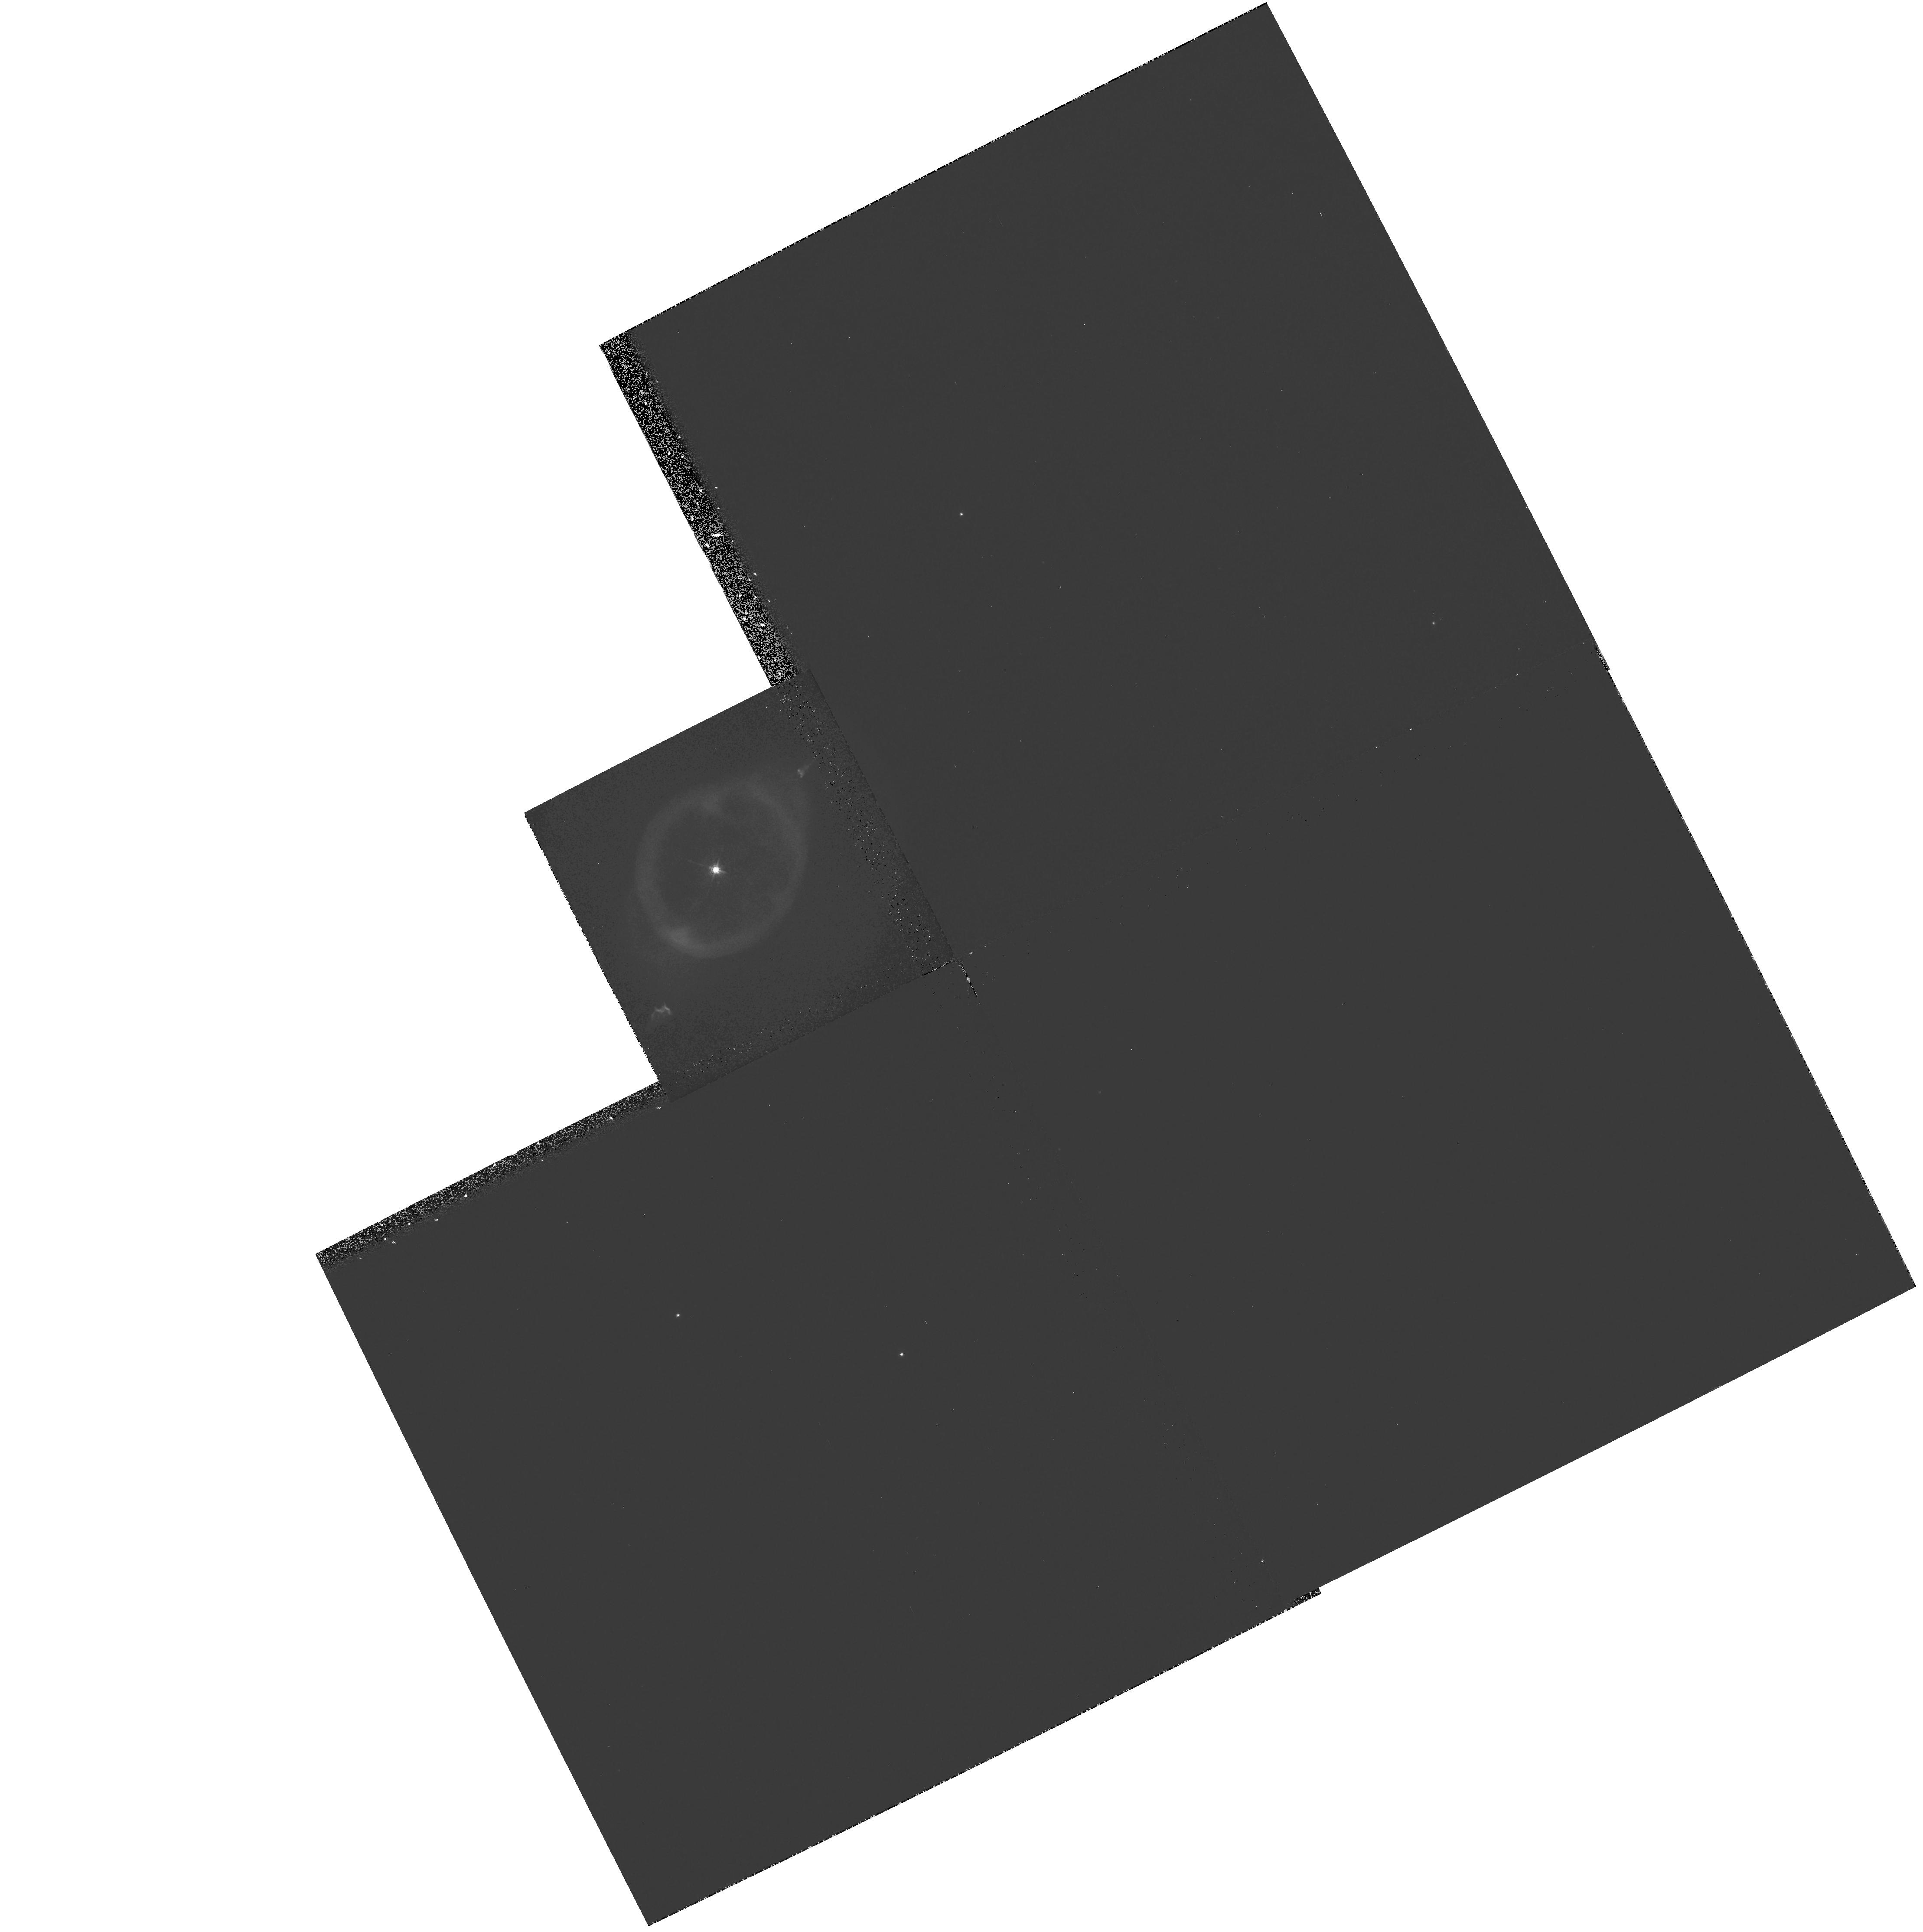
Target: NGC3242-FLIERS
Instrument: WFPC2/PC
Filter: F631N
Exposure: 18 min
Observation ID: hst_6117_01_wfpc2_pc_f631n_u32e01

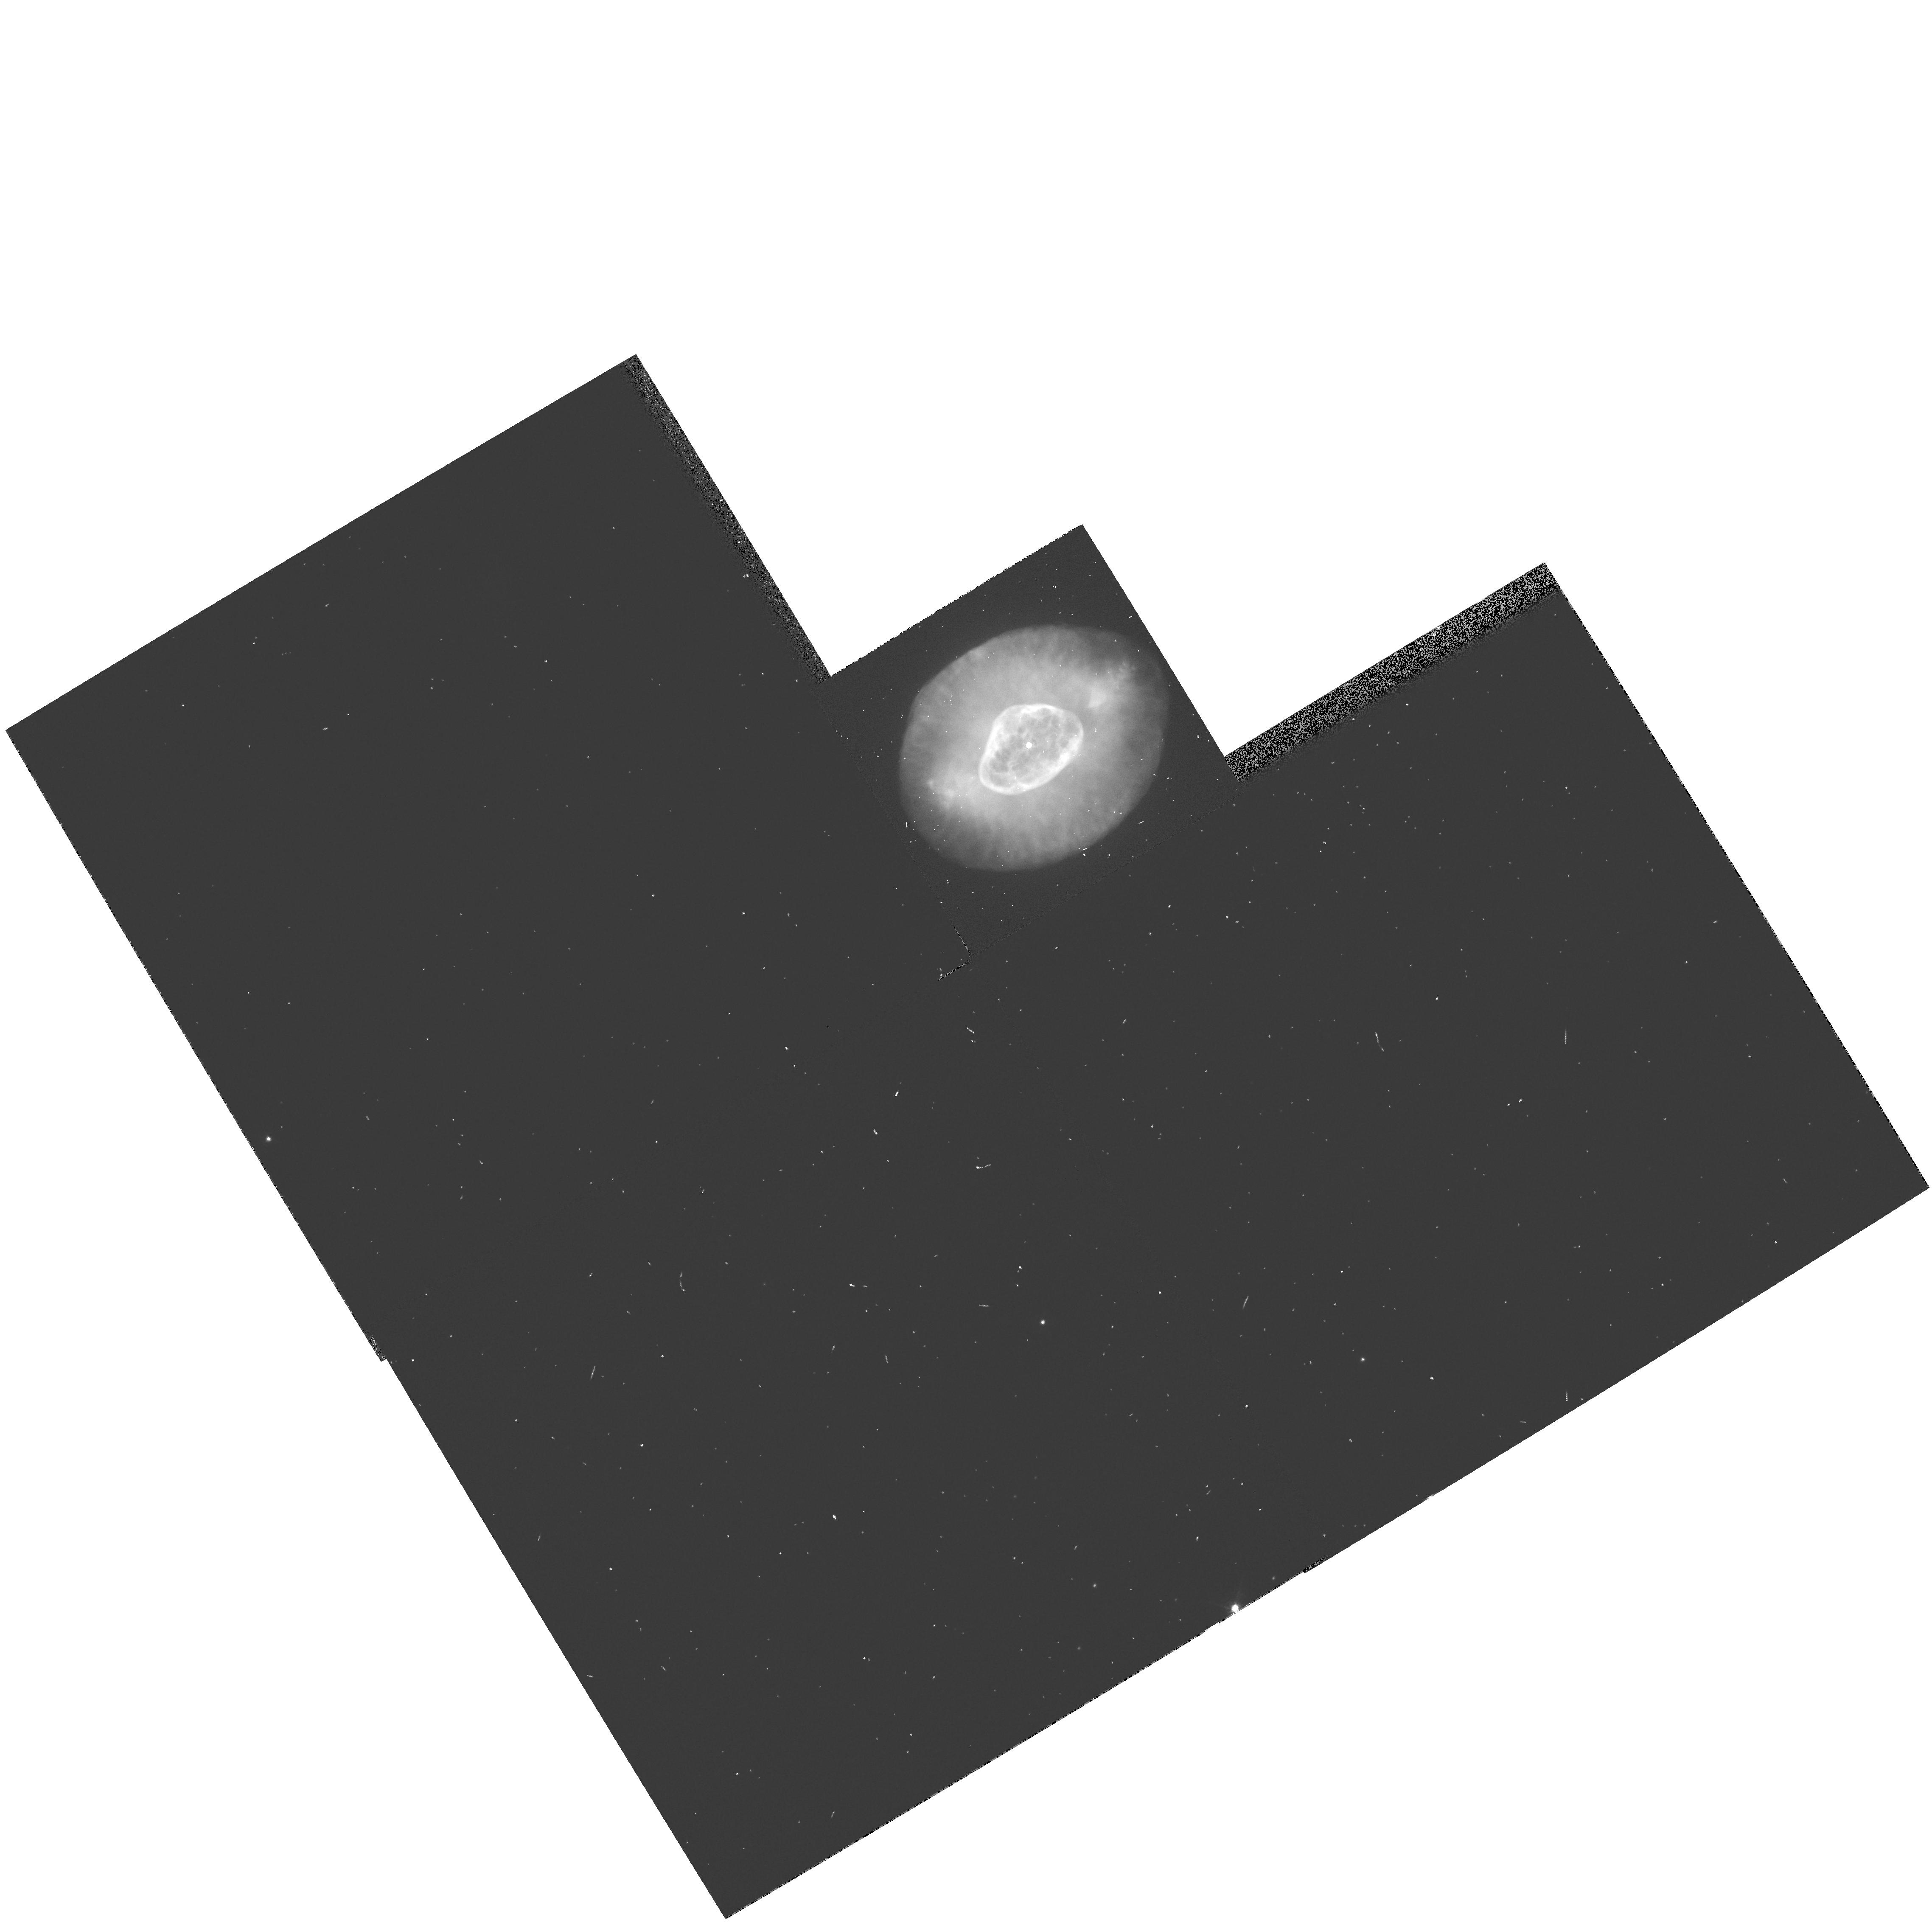
Target: NGC6826-FLIERS
Instrument: WFPC2/PC
Filter: F656N
Exposure: 2 min
Observation ID: hst_6117_02_wfpc2_pc_f656n_u32e02

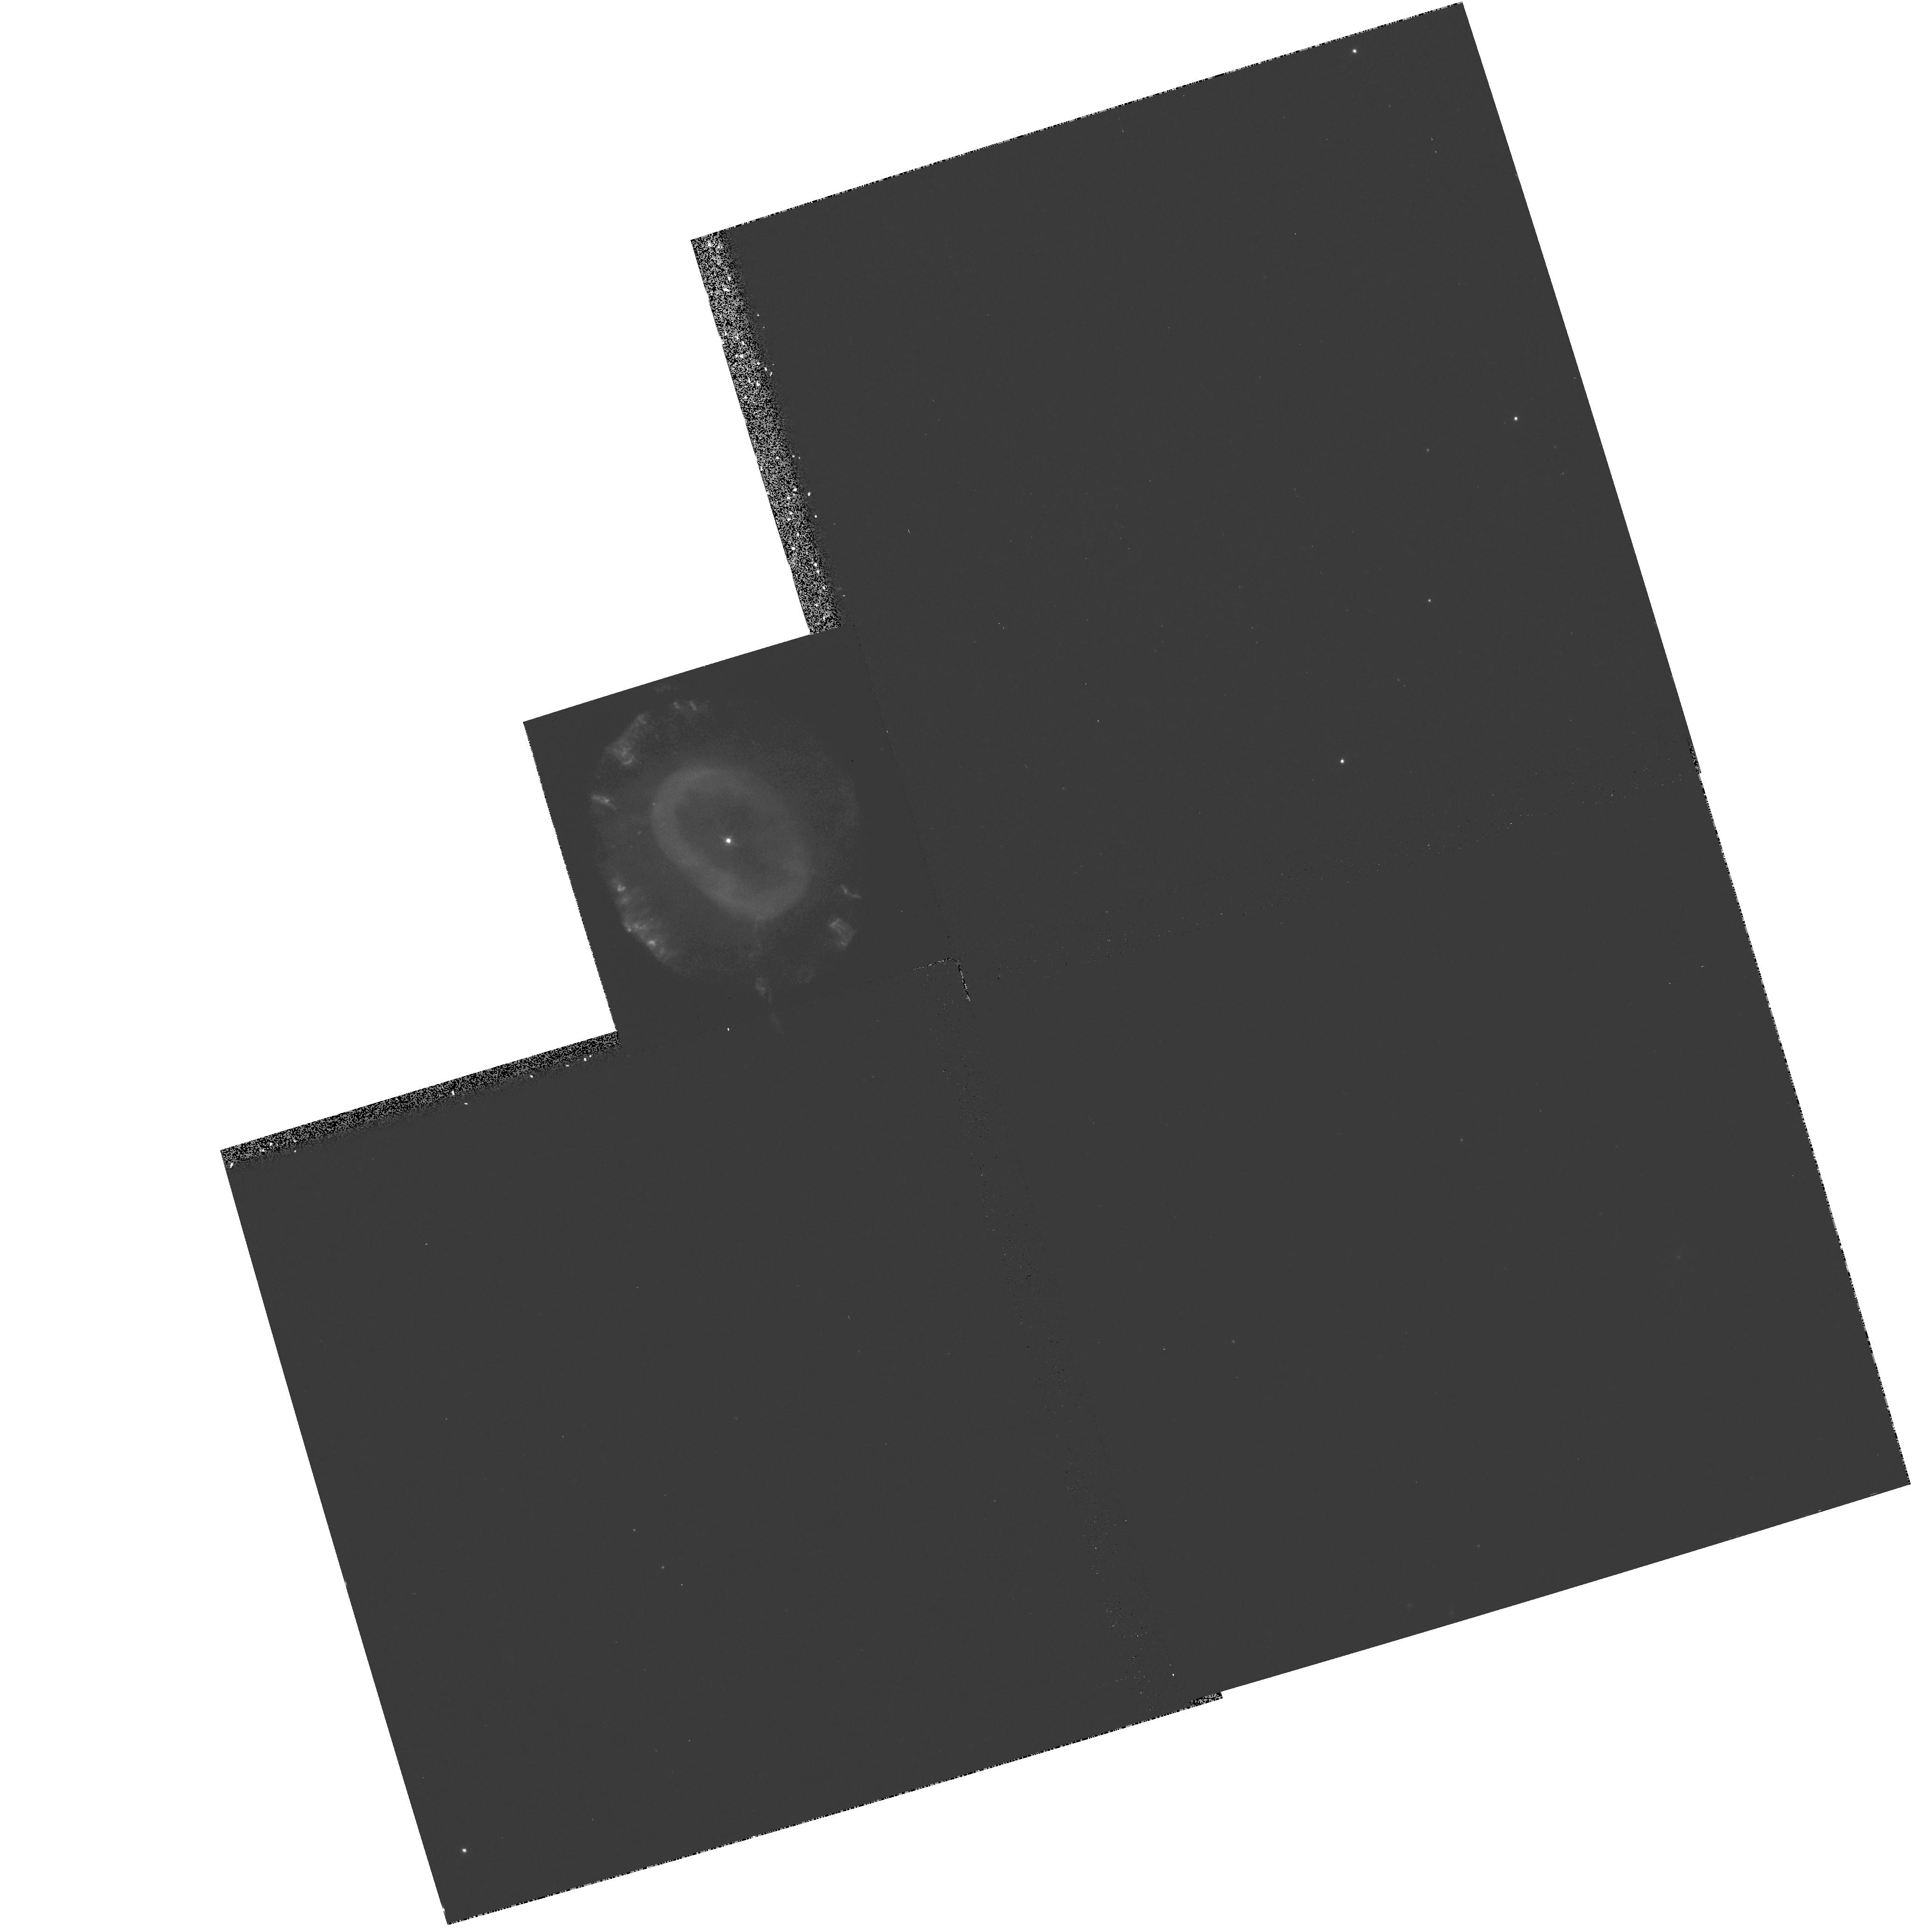
Target: NGC7662-FLIERS
Instrument: WFPC2/PC
Filter: F673N
Exposure: 18 min
Observation ID: hst_6117_04_wfpc2_pc_f673n_u32e04

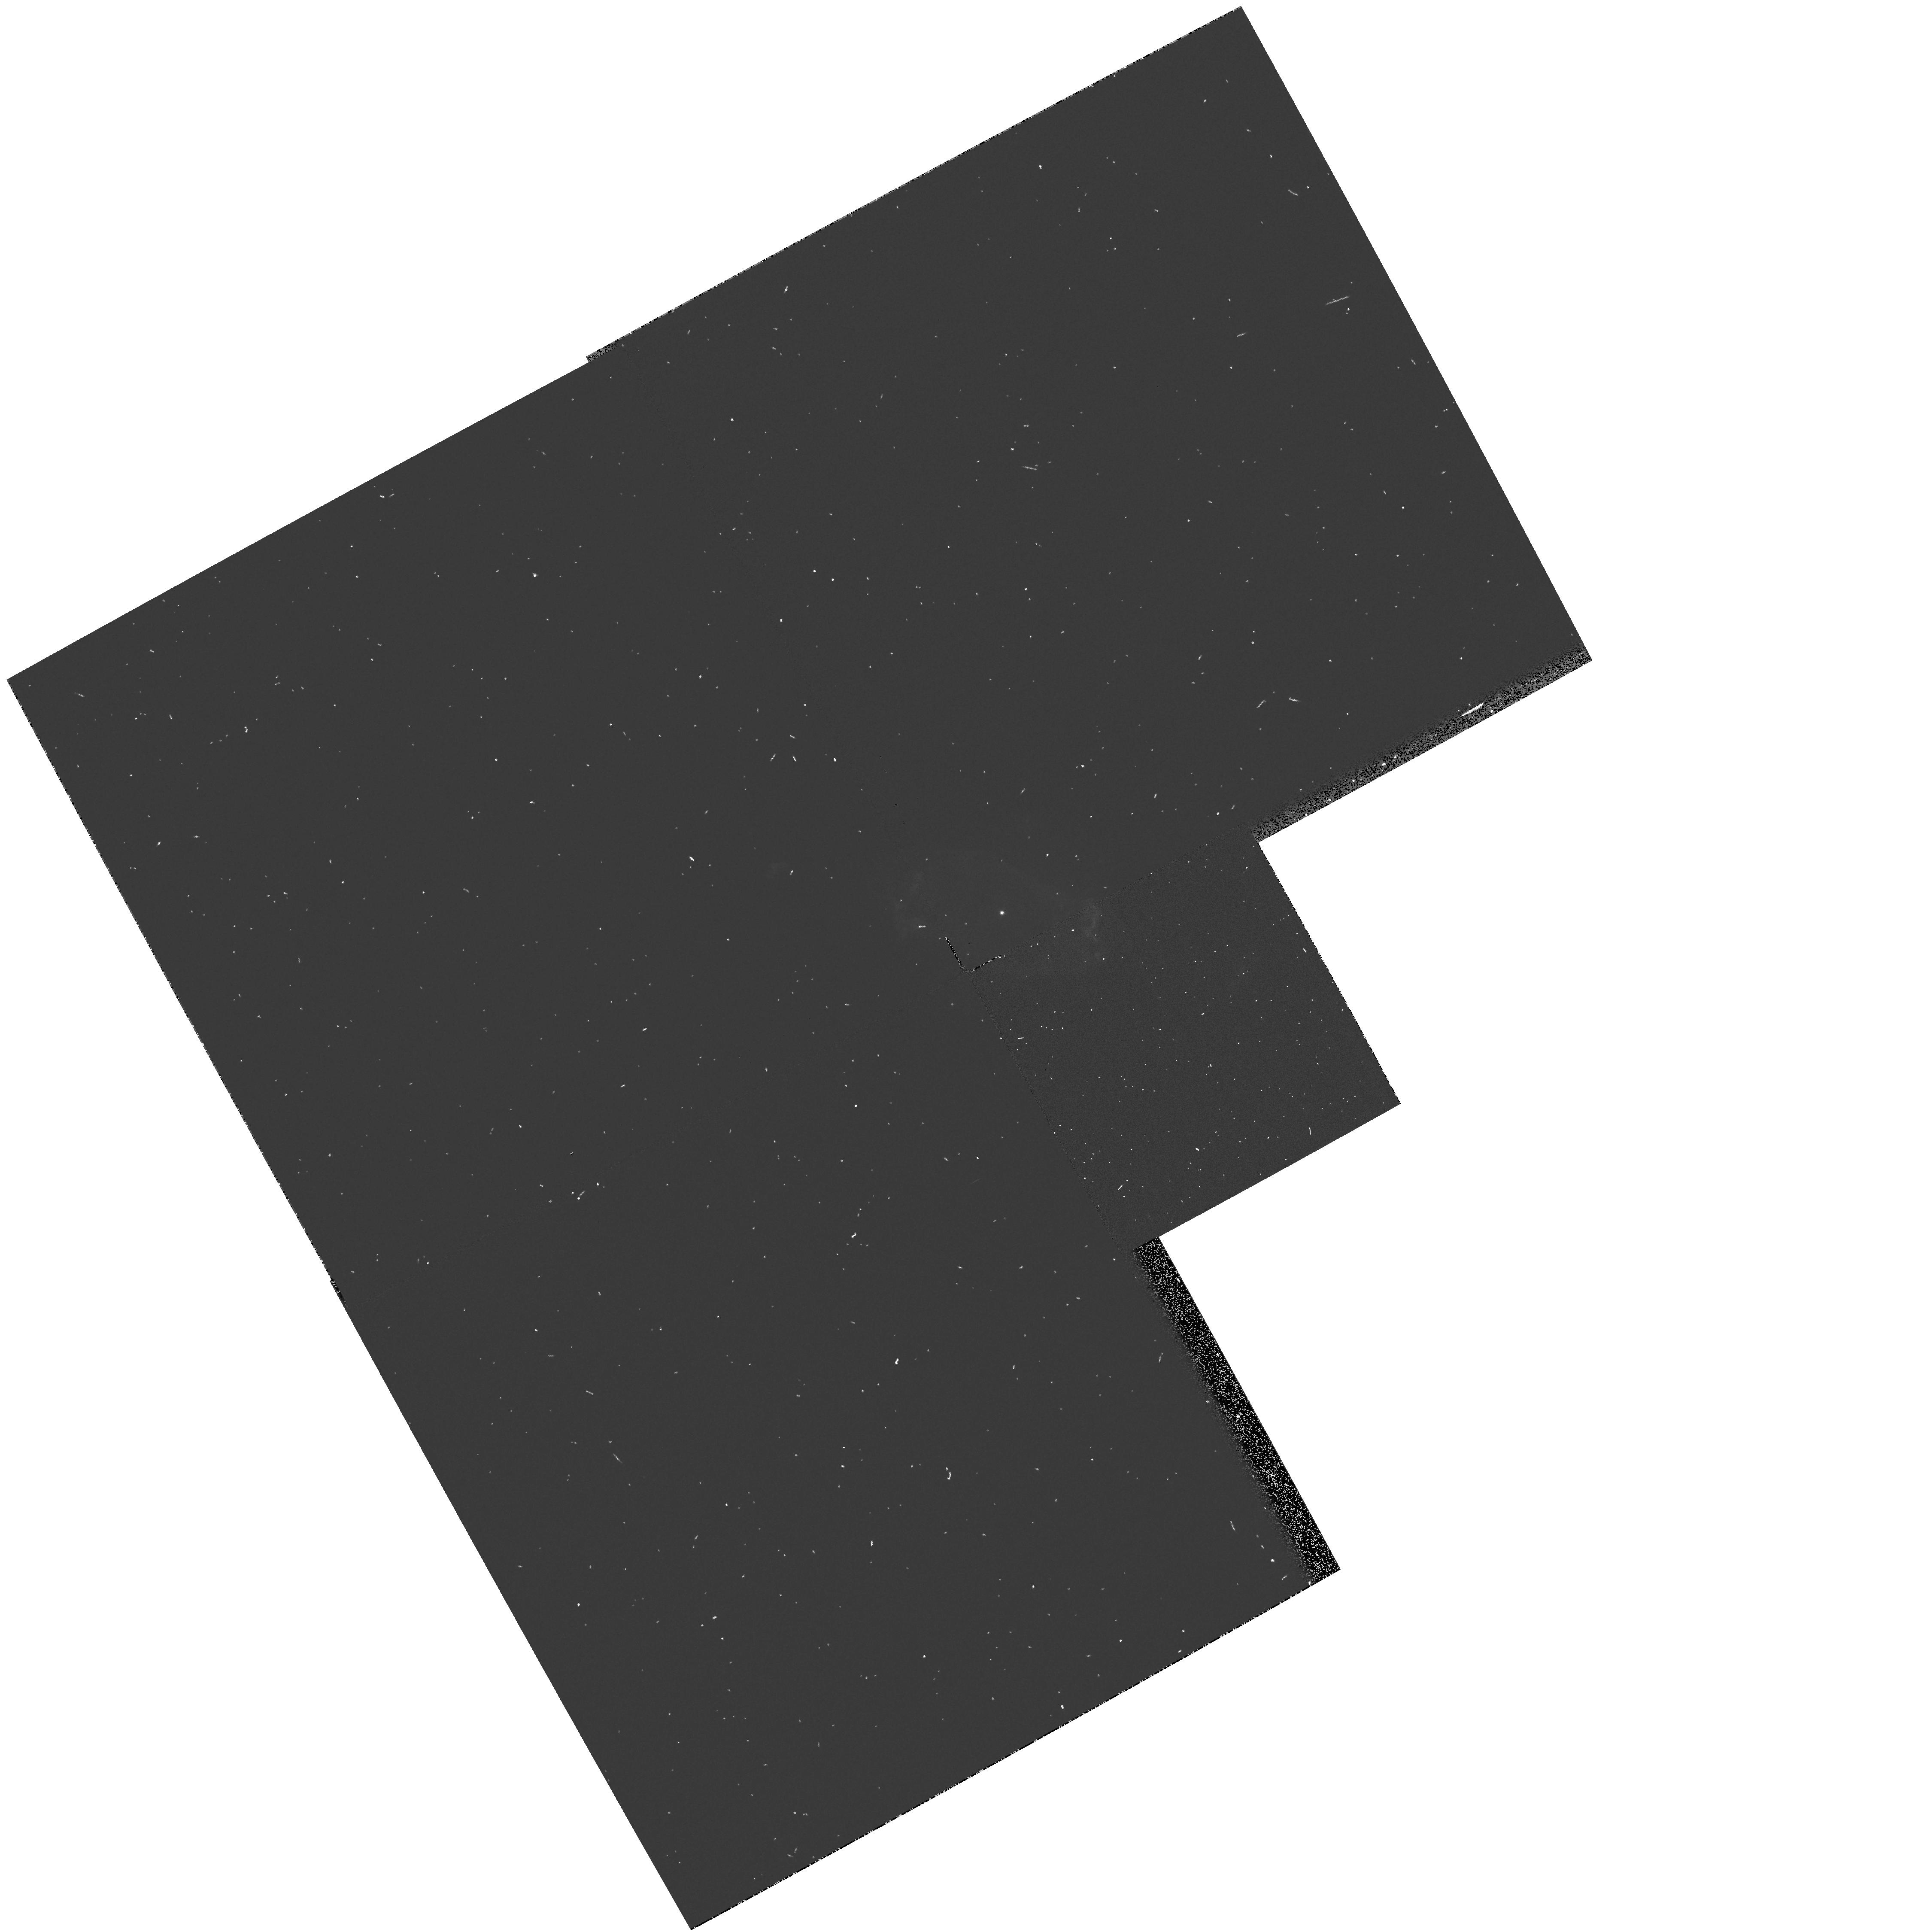
Target: NGC7009-FLIERS
Instrument: WFPC2/PC
Filter: F375N
Exposure: 3 min
Observation ID: hst_6117_03_wfpc2_pc_f375n_u32e03

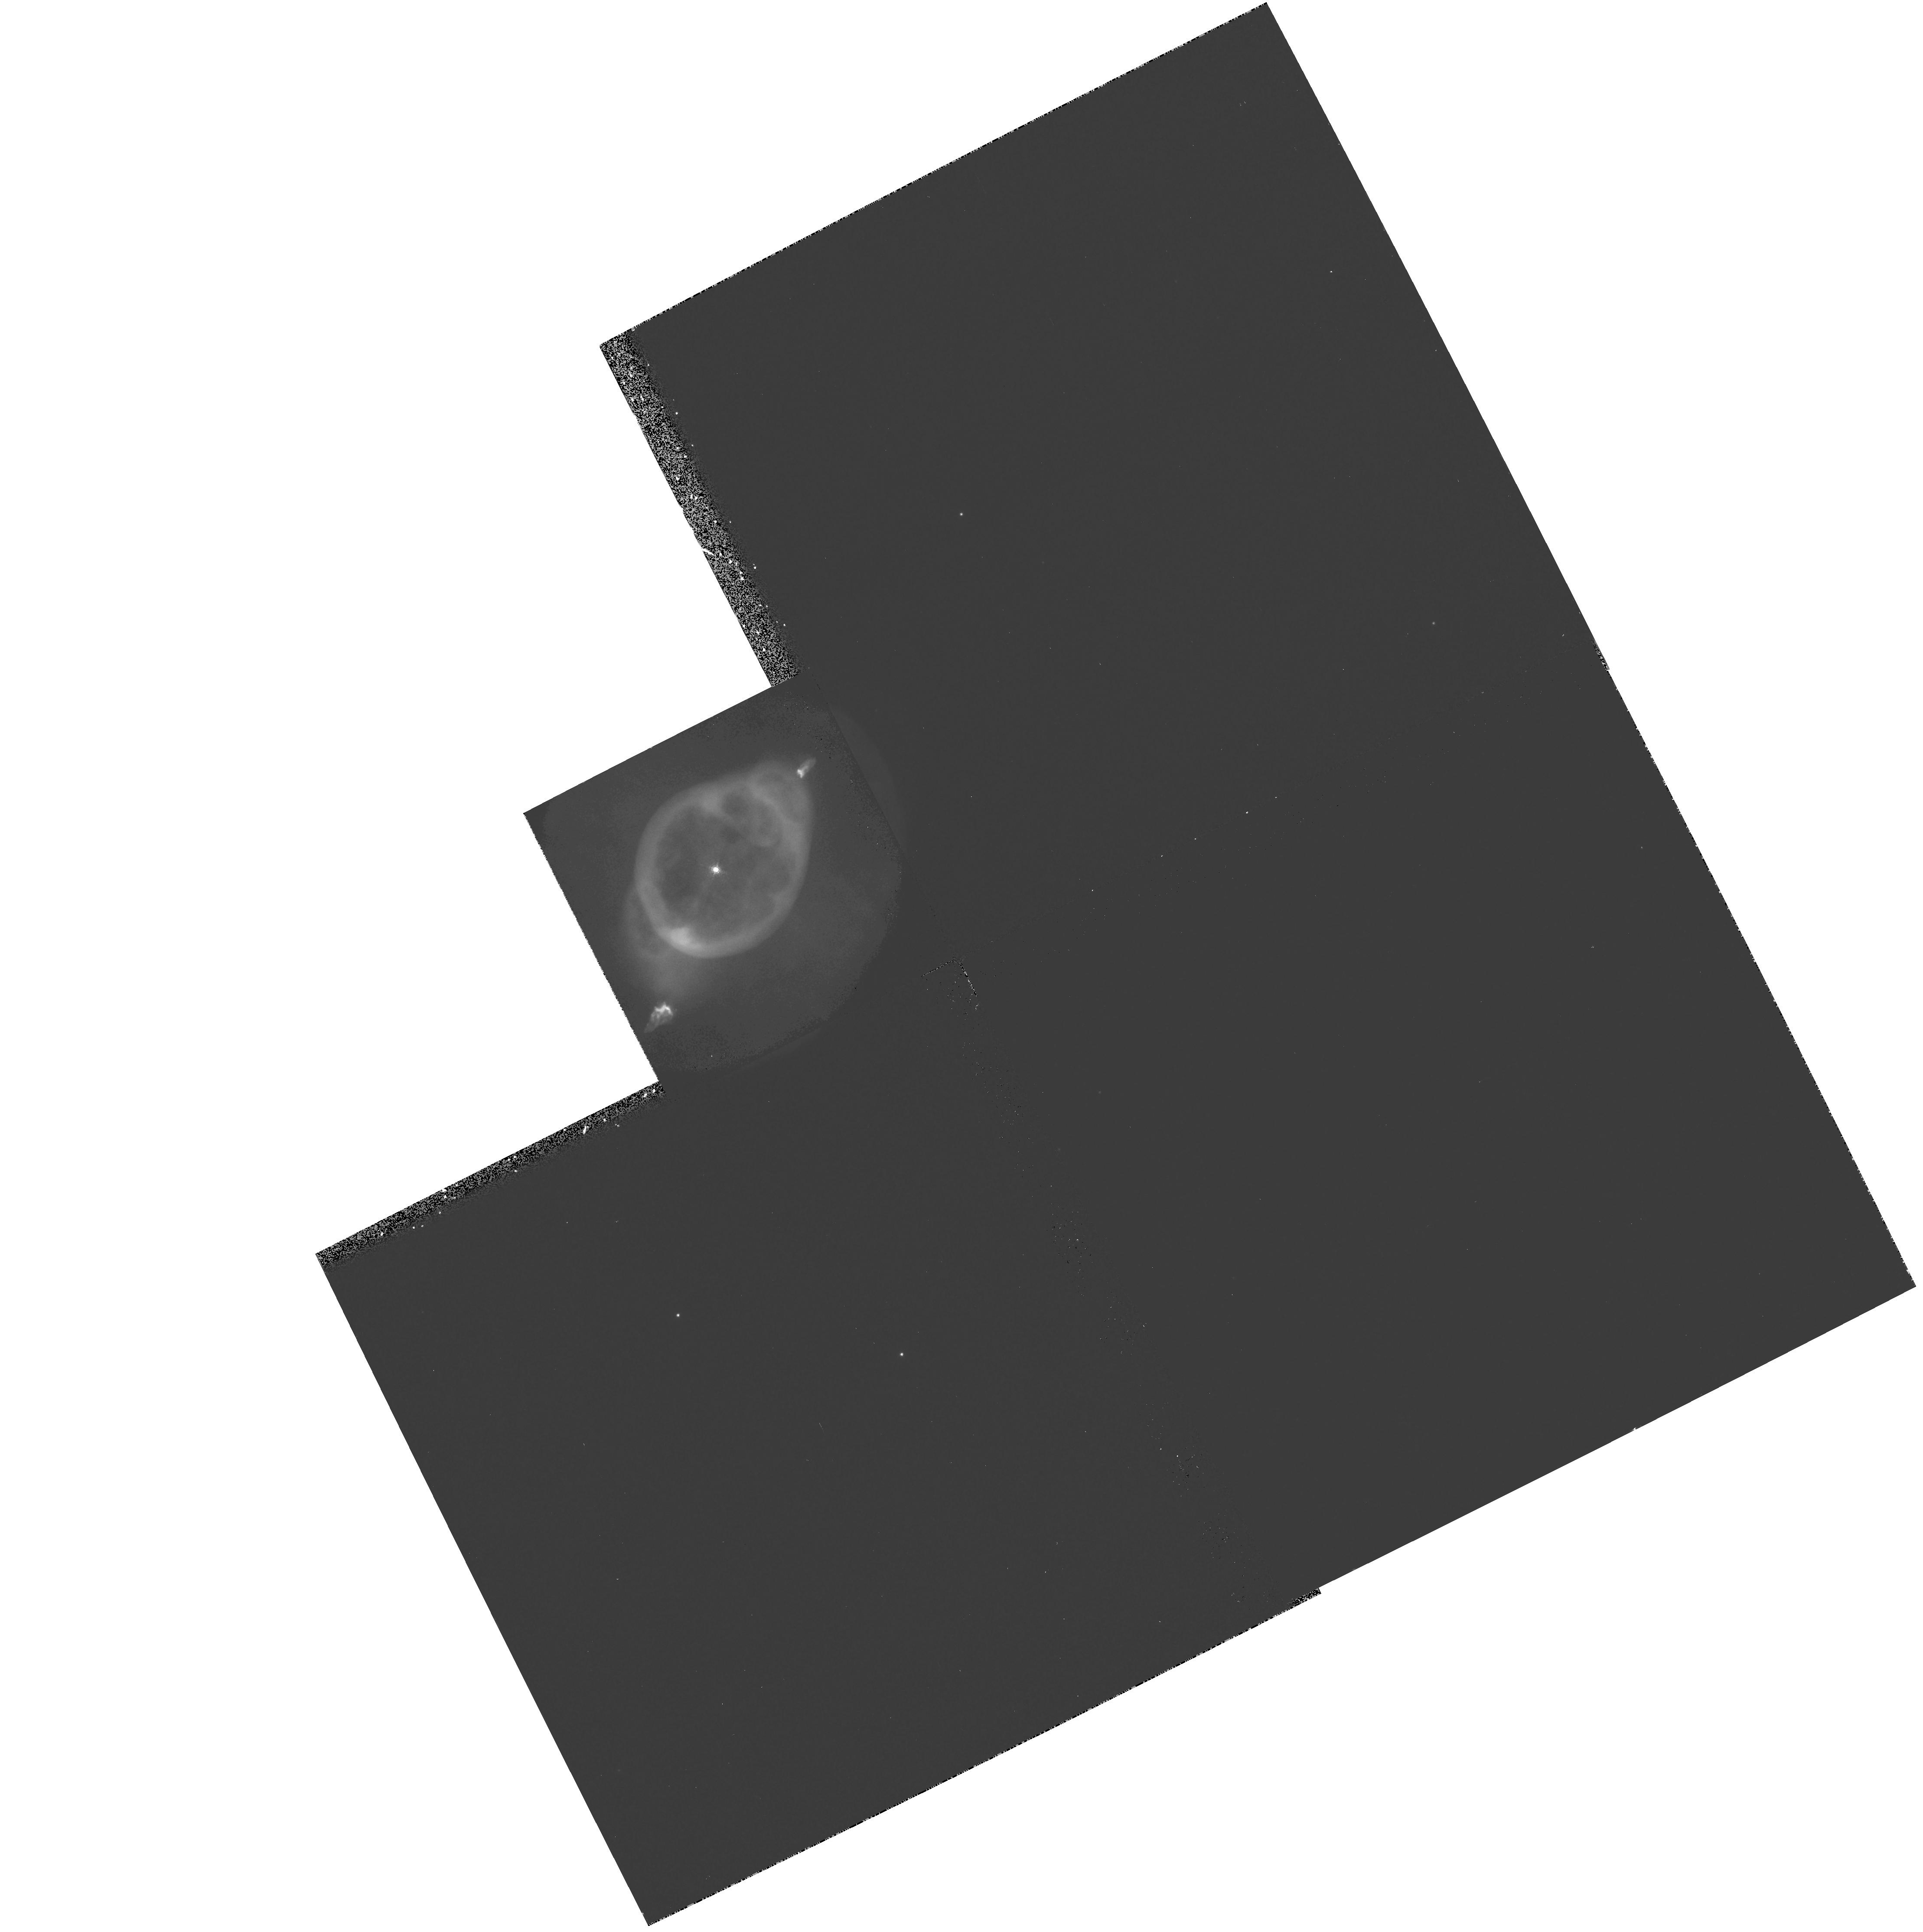
Target: NGC3242-FLIERS
Instrument: WFPC2/PC
Filter: F658N
Exposure: 20 min
Observation ID: hst_6117_01_wfpc2_pc_f658n_u32e01

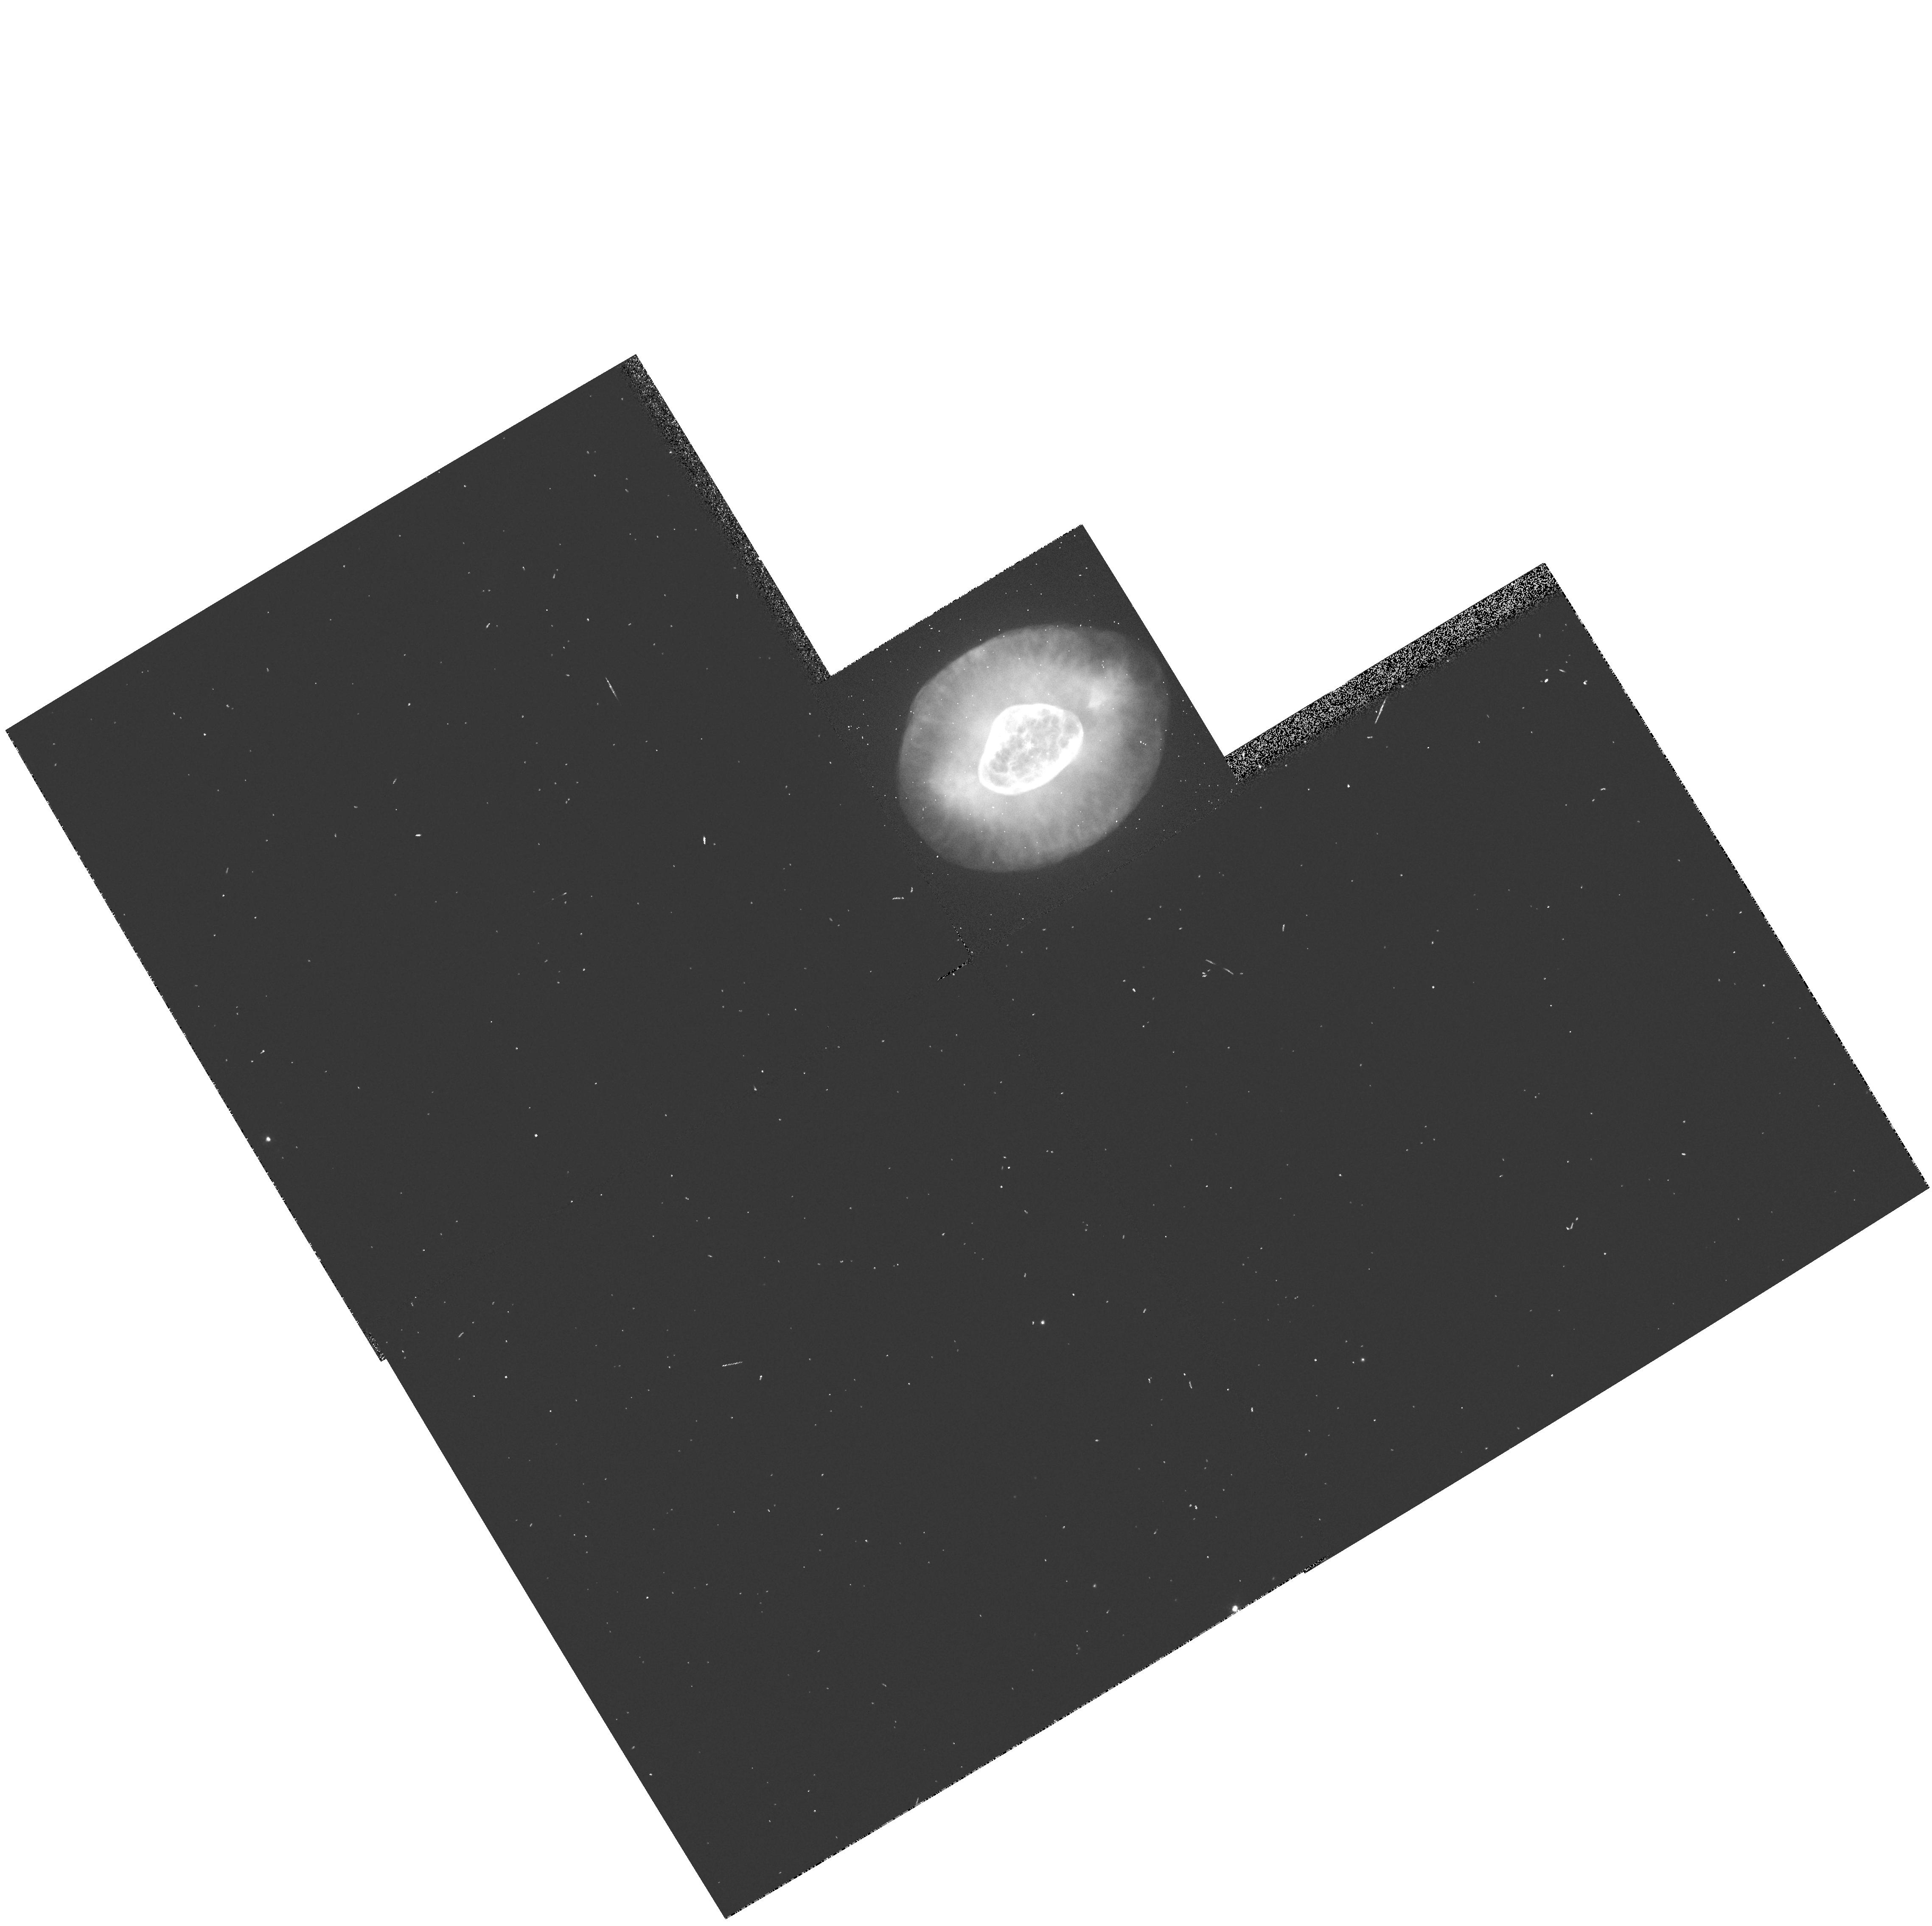
Target: NGC6826-FLIERS
Instrument: WFPC2/PC
Filter: F502N
Exposure: 2 min
Observation ID: hst_6117_02_wfpc2_pc_f502n_u32e02

FLIERs in Planetary Nebulae (PI: Balick, Bruce)

FLIERs (Fast Low-Ionization Emission Regions) are pairs of nearly unresolved (10^16 cm) knots embedded within many highly -ionized elliptical and bipolar planetary nebulae and lying on equal and opposite sides of their stellar nucleus. FLIERs are characterized by very high velocities (50-100 km s^-1), very low ionizations (the dominant lines are from neutral or singly ionized N, O, S, Mg and Fe), and a high abundance of N (the local N/O enrichment of 5 in many cases). The formation, excitation, and ionization processes of FLIERs are not at all understood. We propose to use the HST to study the structure and physical properties of FLIERs on size scales of the mean free paths of photons and the recombination zones behind shocks, 10^15 cm, in order to understand the enigmatic relationship of FLIERs and their parent nebulae. Only on these scales is it possible to tell whether FLIERs are ionization fronts, shocks, and/or excited by jets of collimated particles being flung continuously from deep within the stellar nucleus. Although the immediate aim of the proposed observations is a good phenomenological description of FLIERs, the observations will help to develop and/or constrain scenarios for their formation and evolution.